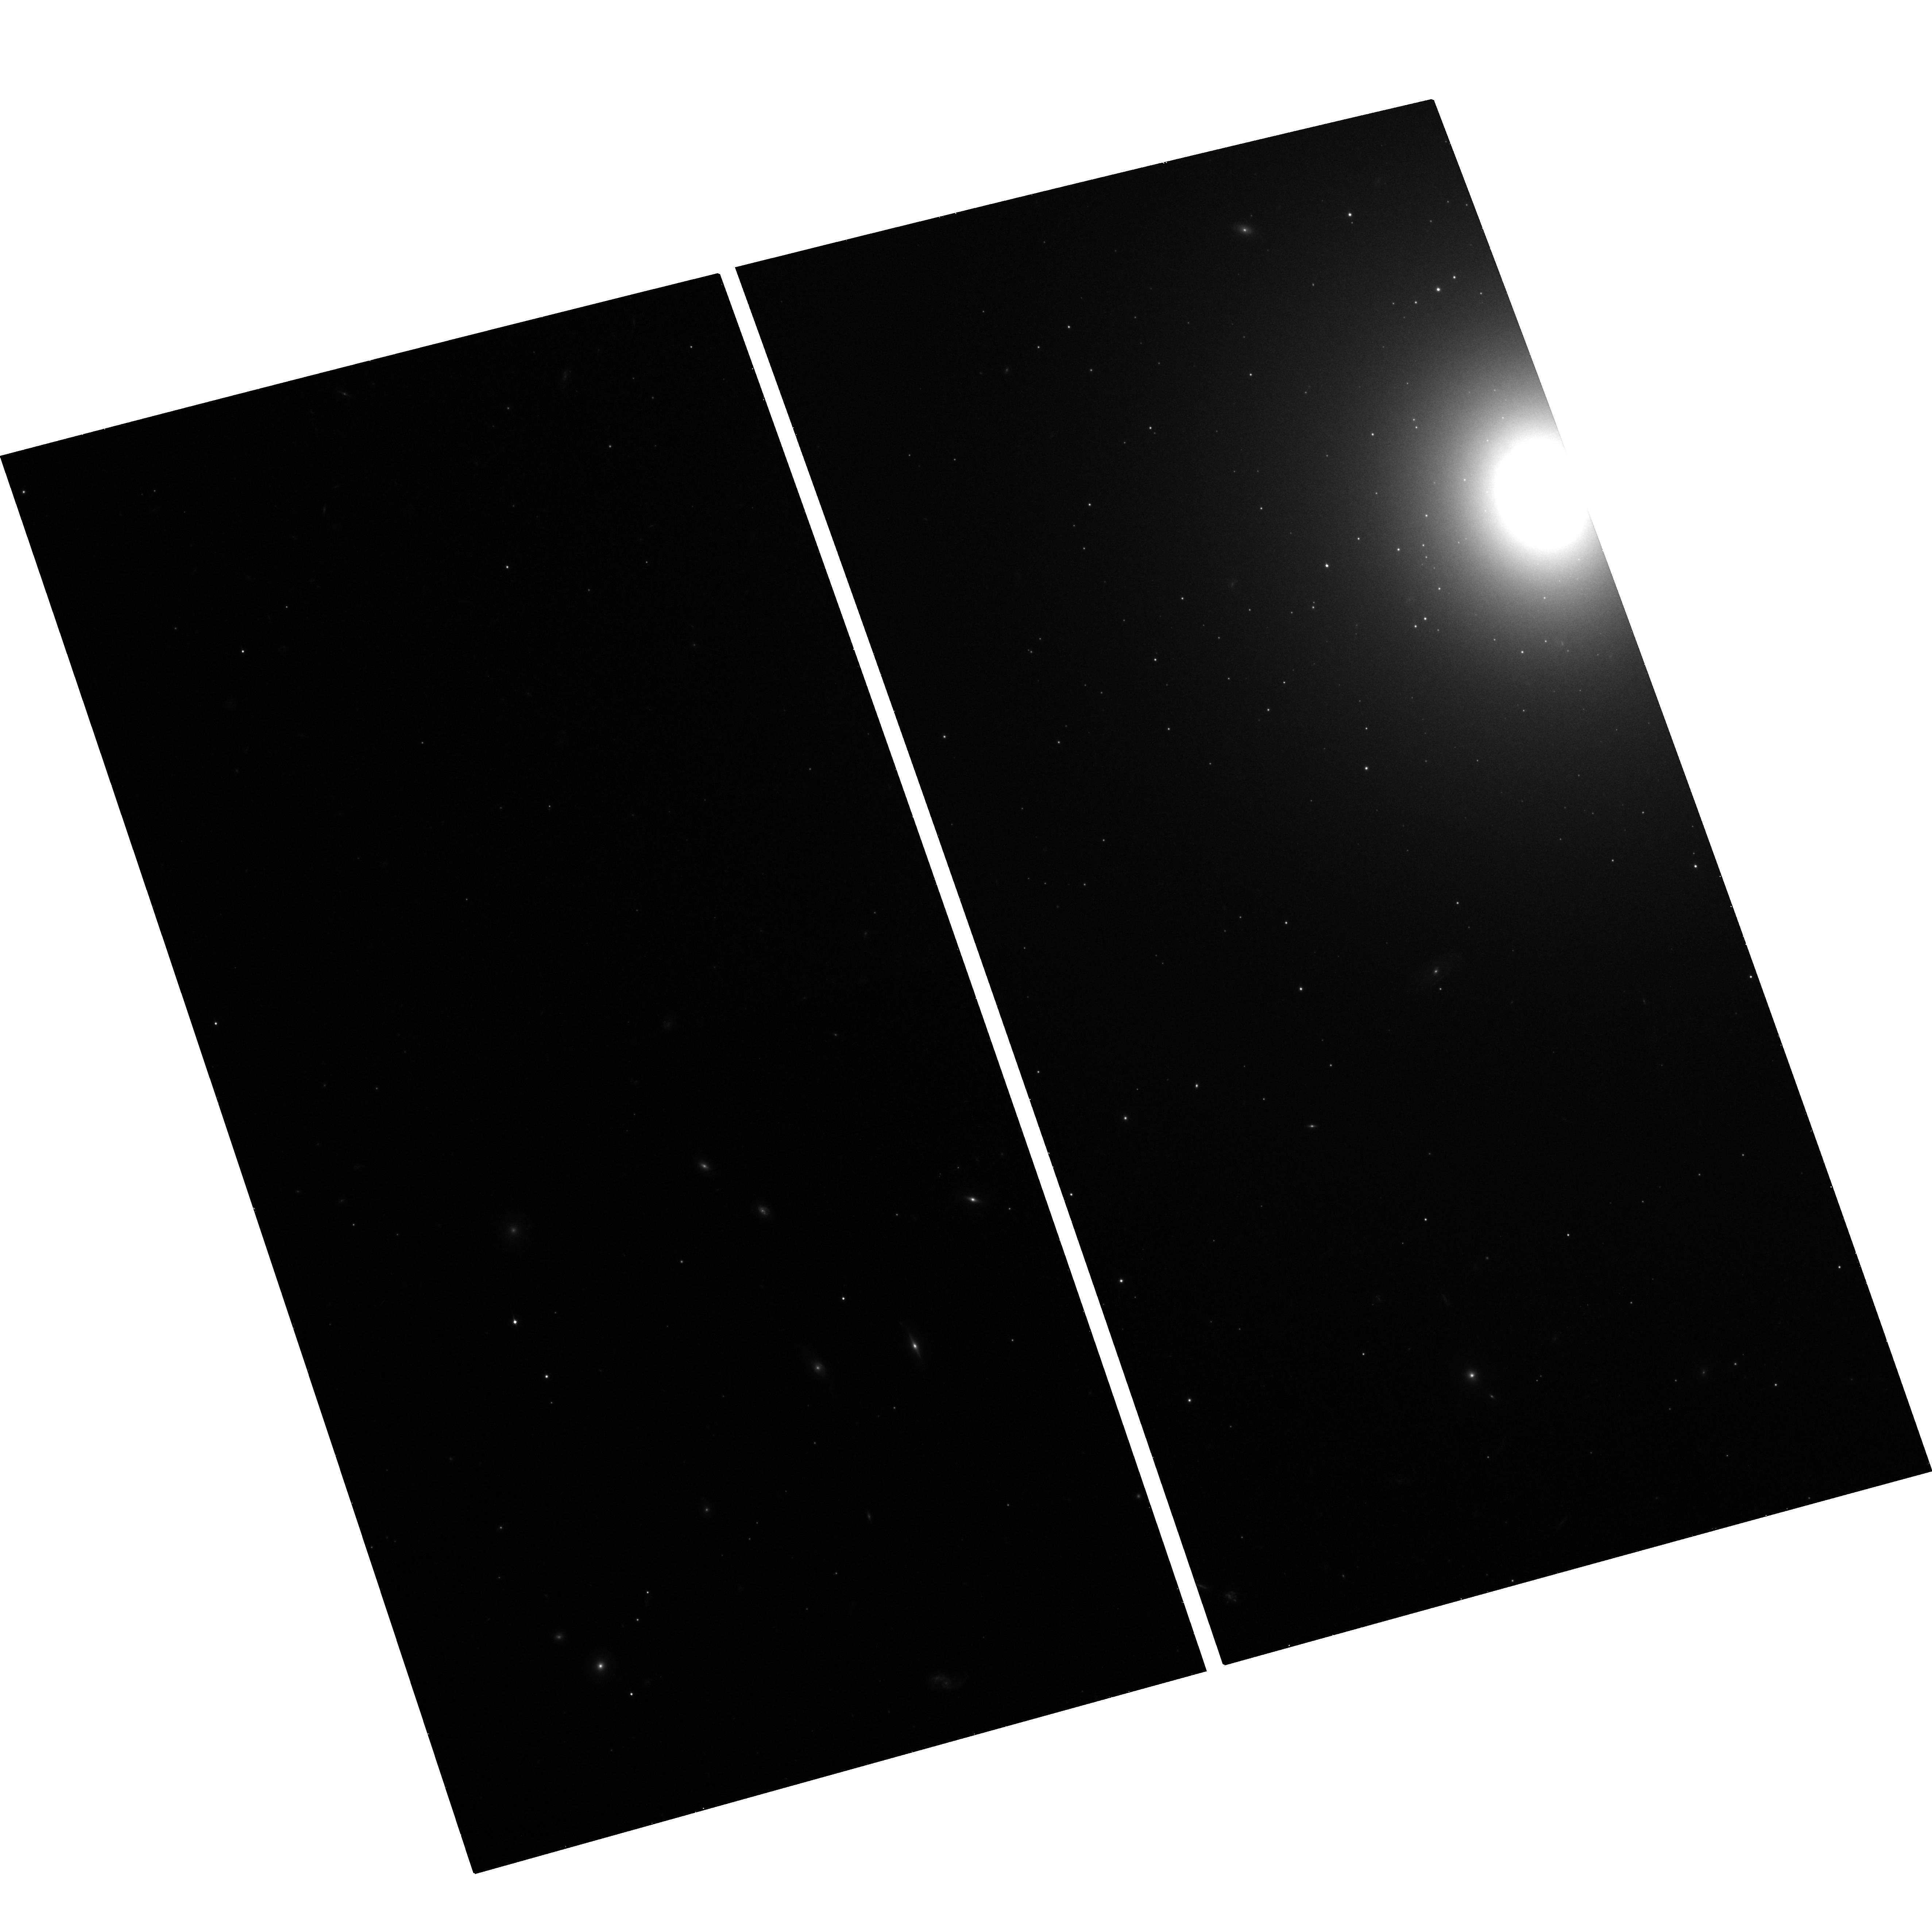
Target: NGC-4278-CENTER-FIELD
Instrument: ACS/WFC
Filter: F850LP
Exposure: 20 min
Observation ID: hst_10835_08_acs_wfc_f850lp_j9nm08

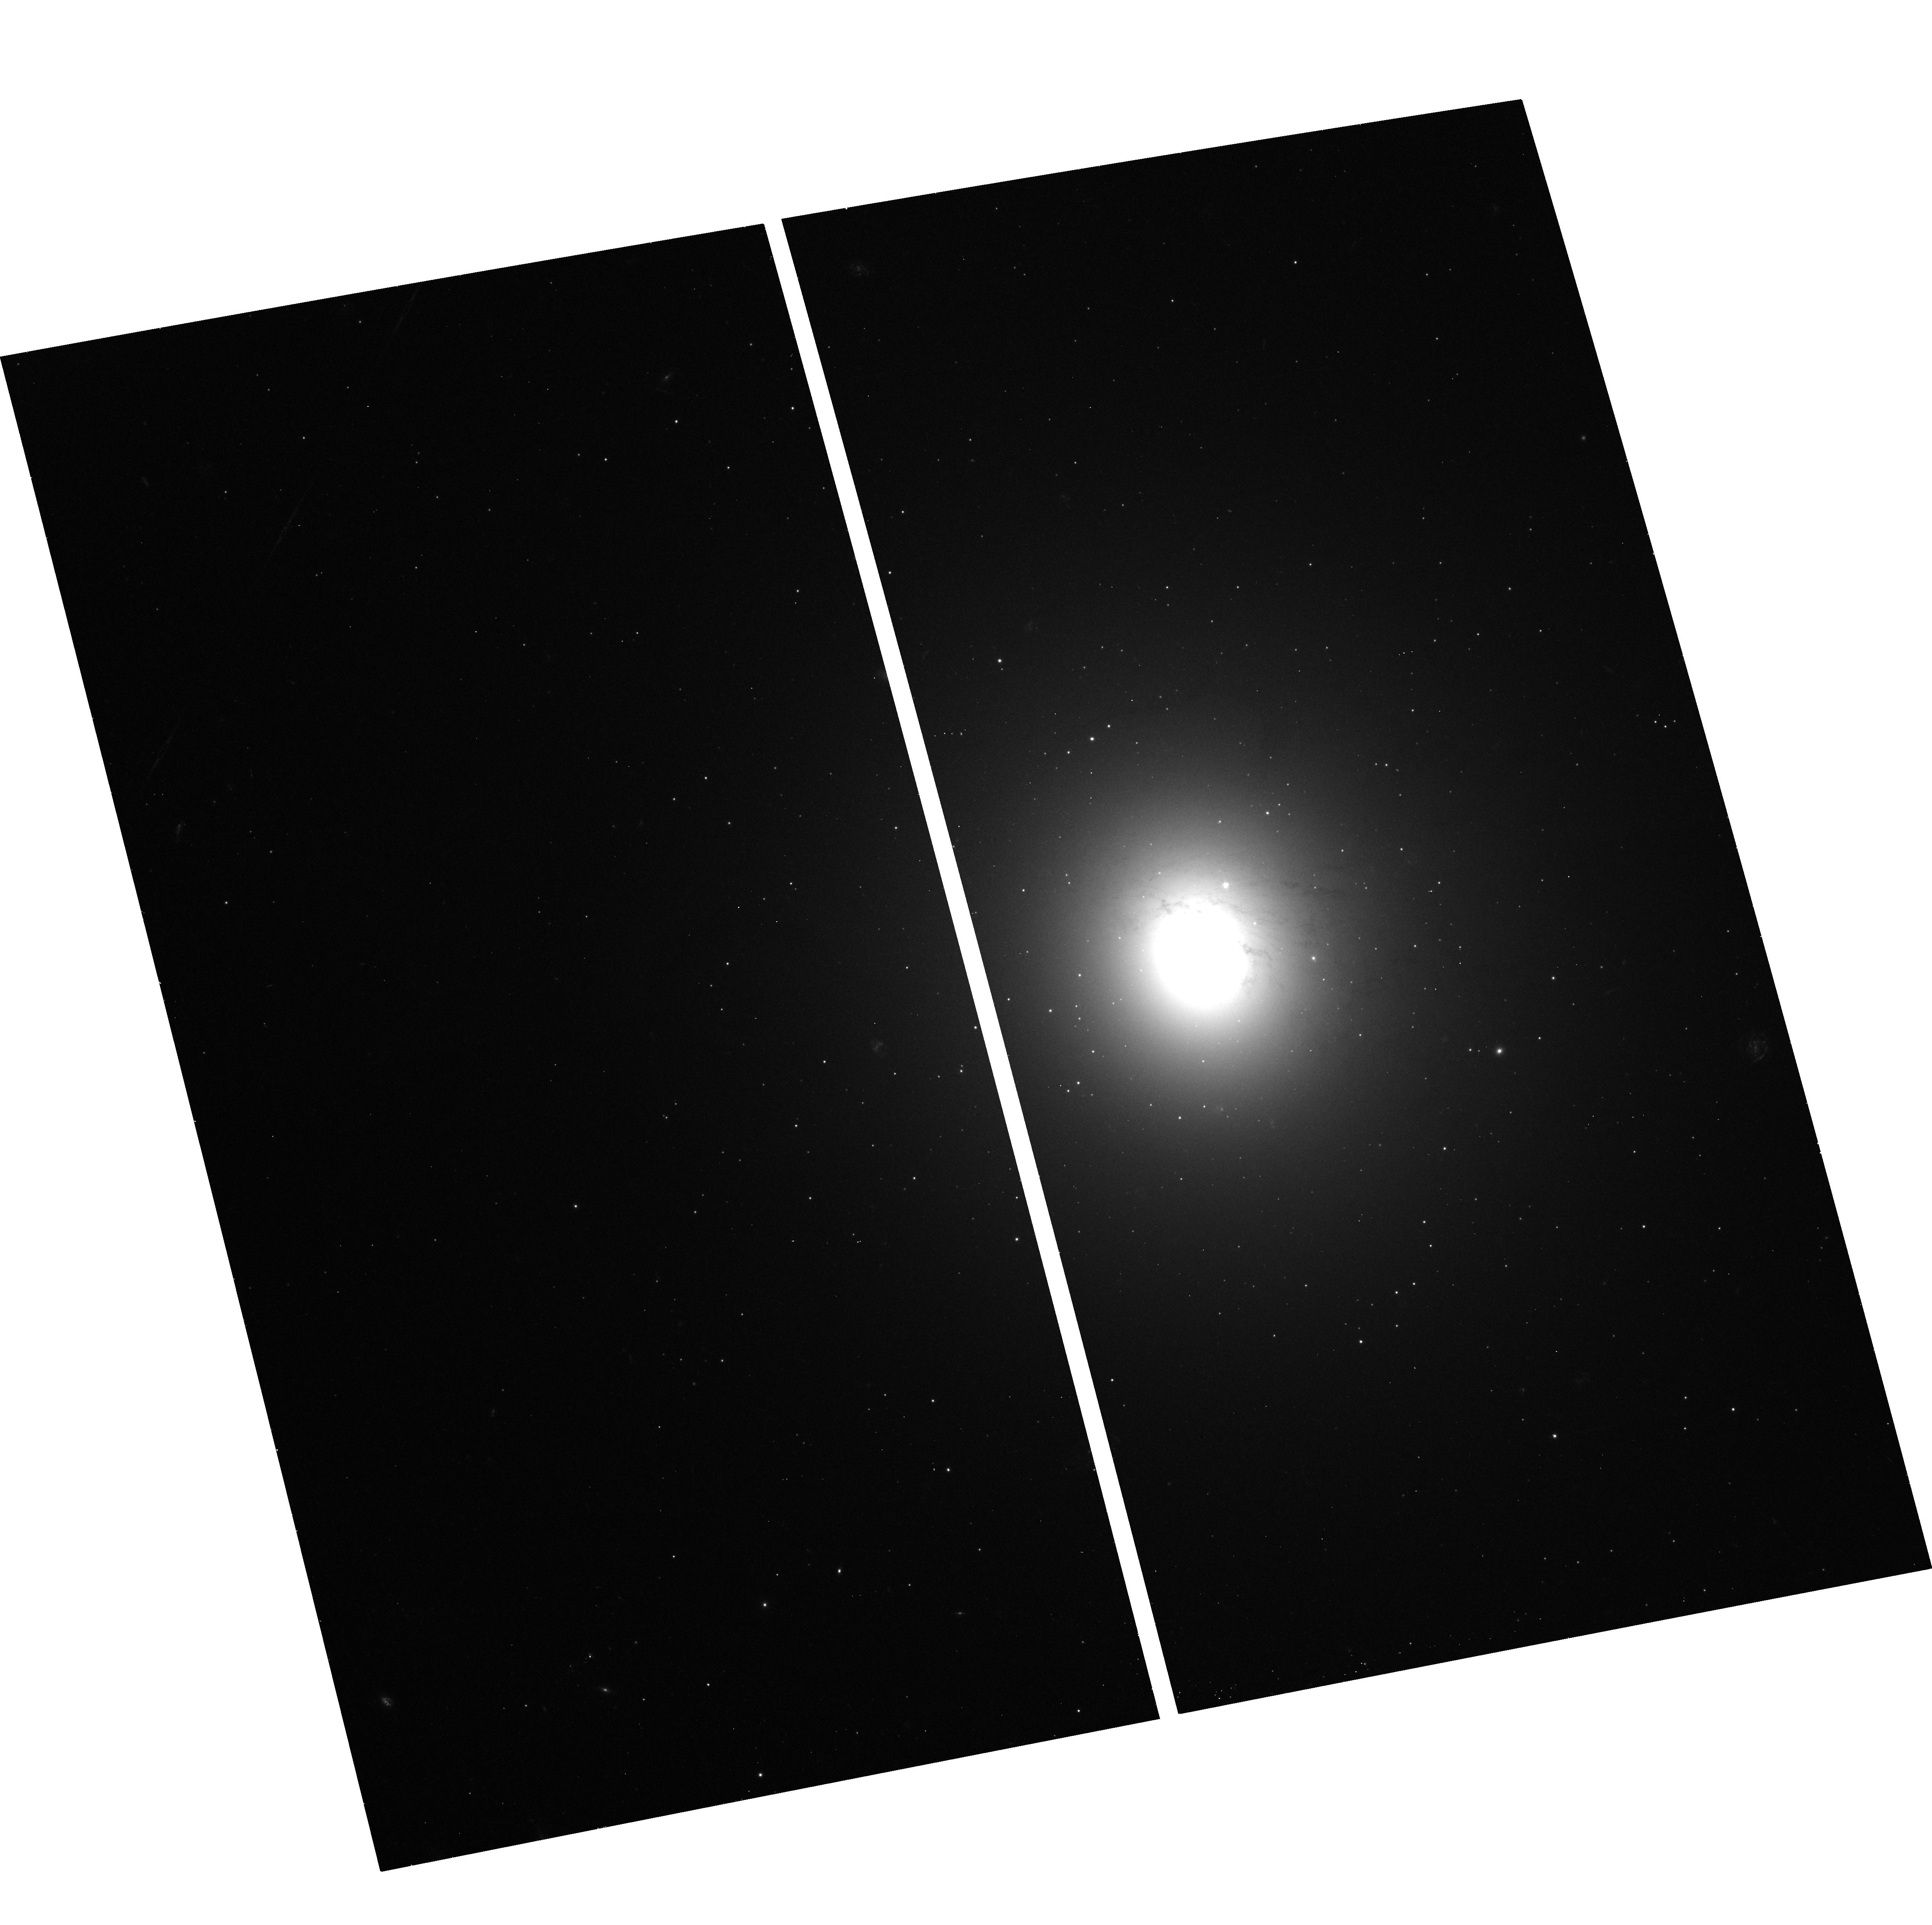
Target: NGC-4278-CENTER-FIELD
Instrument: ACS/WFC
Filter: F475W
Exposure: 11 min
Observation ID: hst_10835_06_acs_wfc_f475w_j9nm06

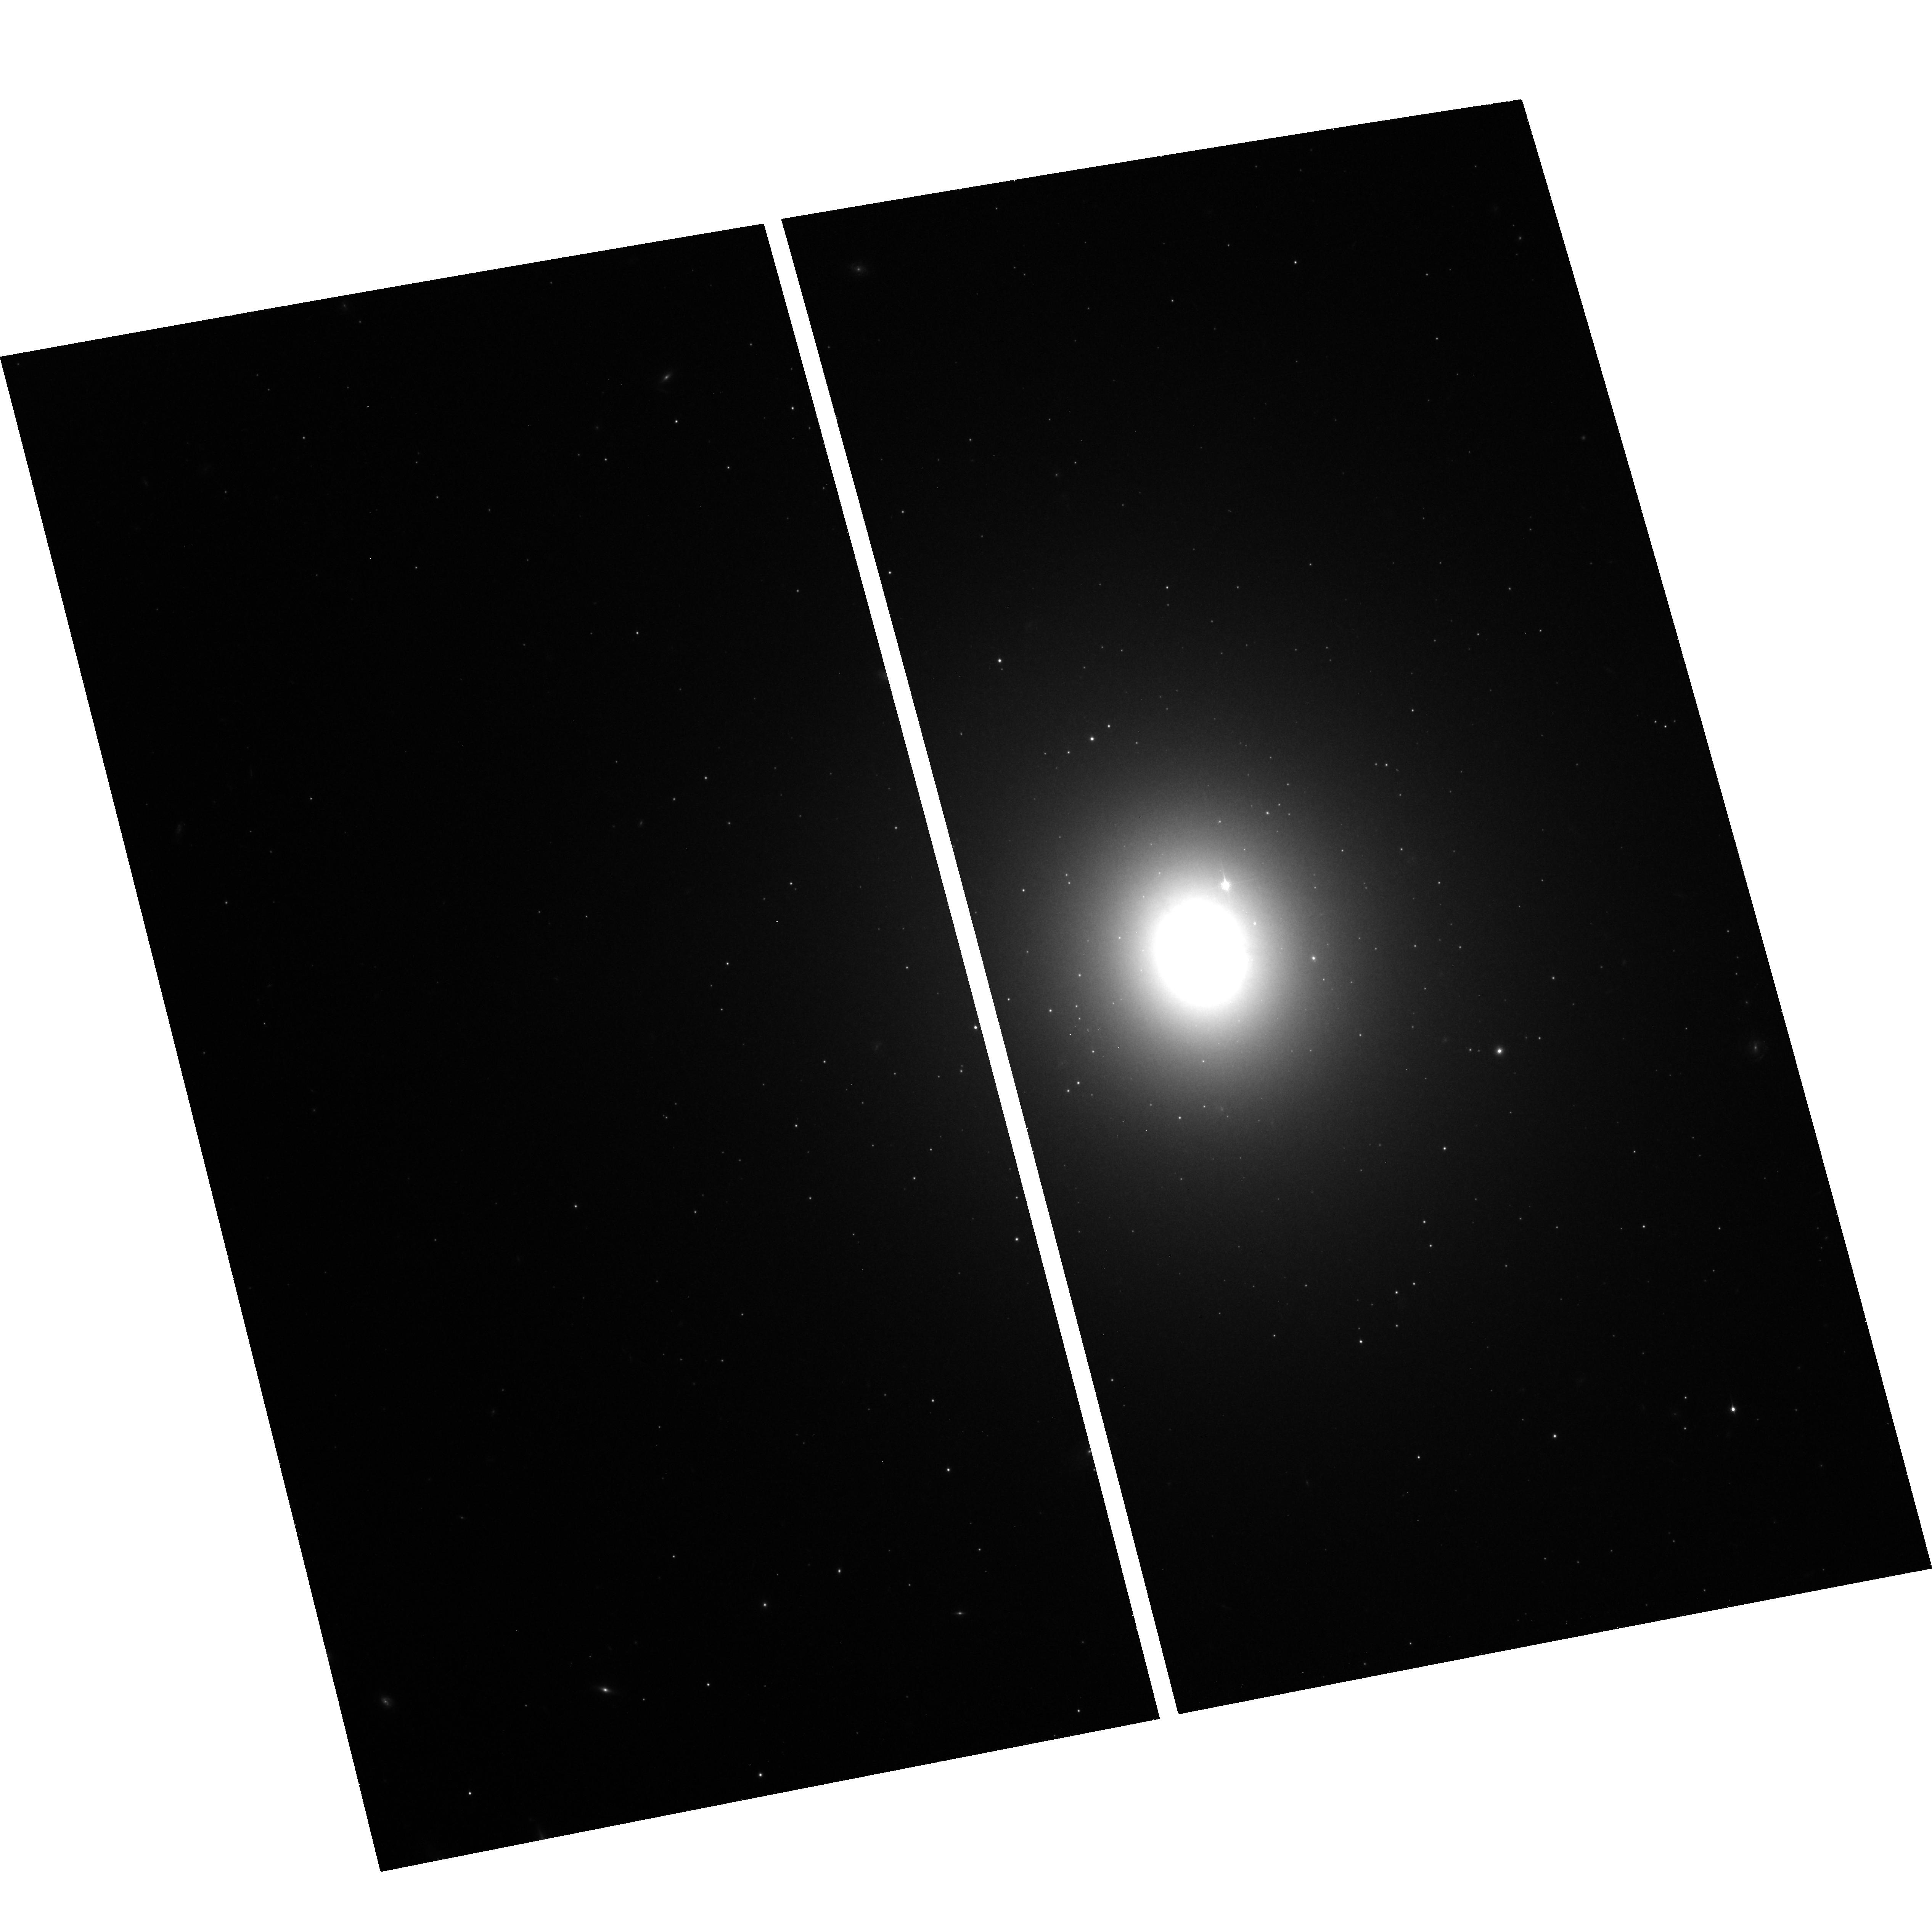
Target: NGC-4278-CENTER-FIELD
Instrument: ACS/WFC
Filter: F850LP
Exposure: 21 min
Observation ID: hst_10835_06_acs_wfc_f850lp_j9nm06

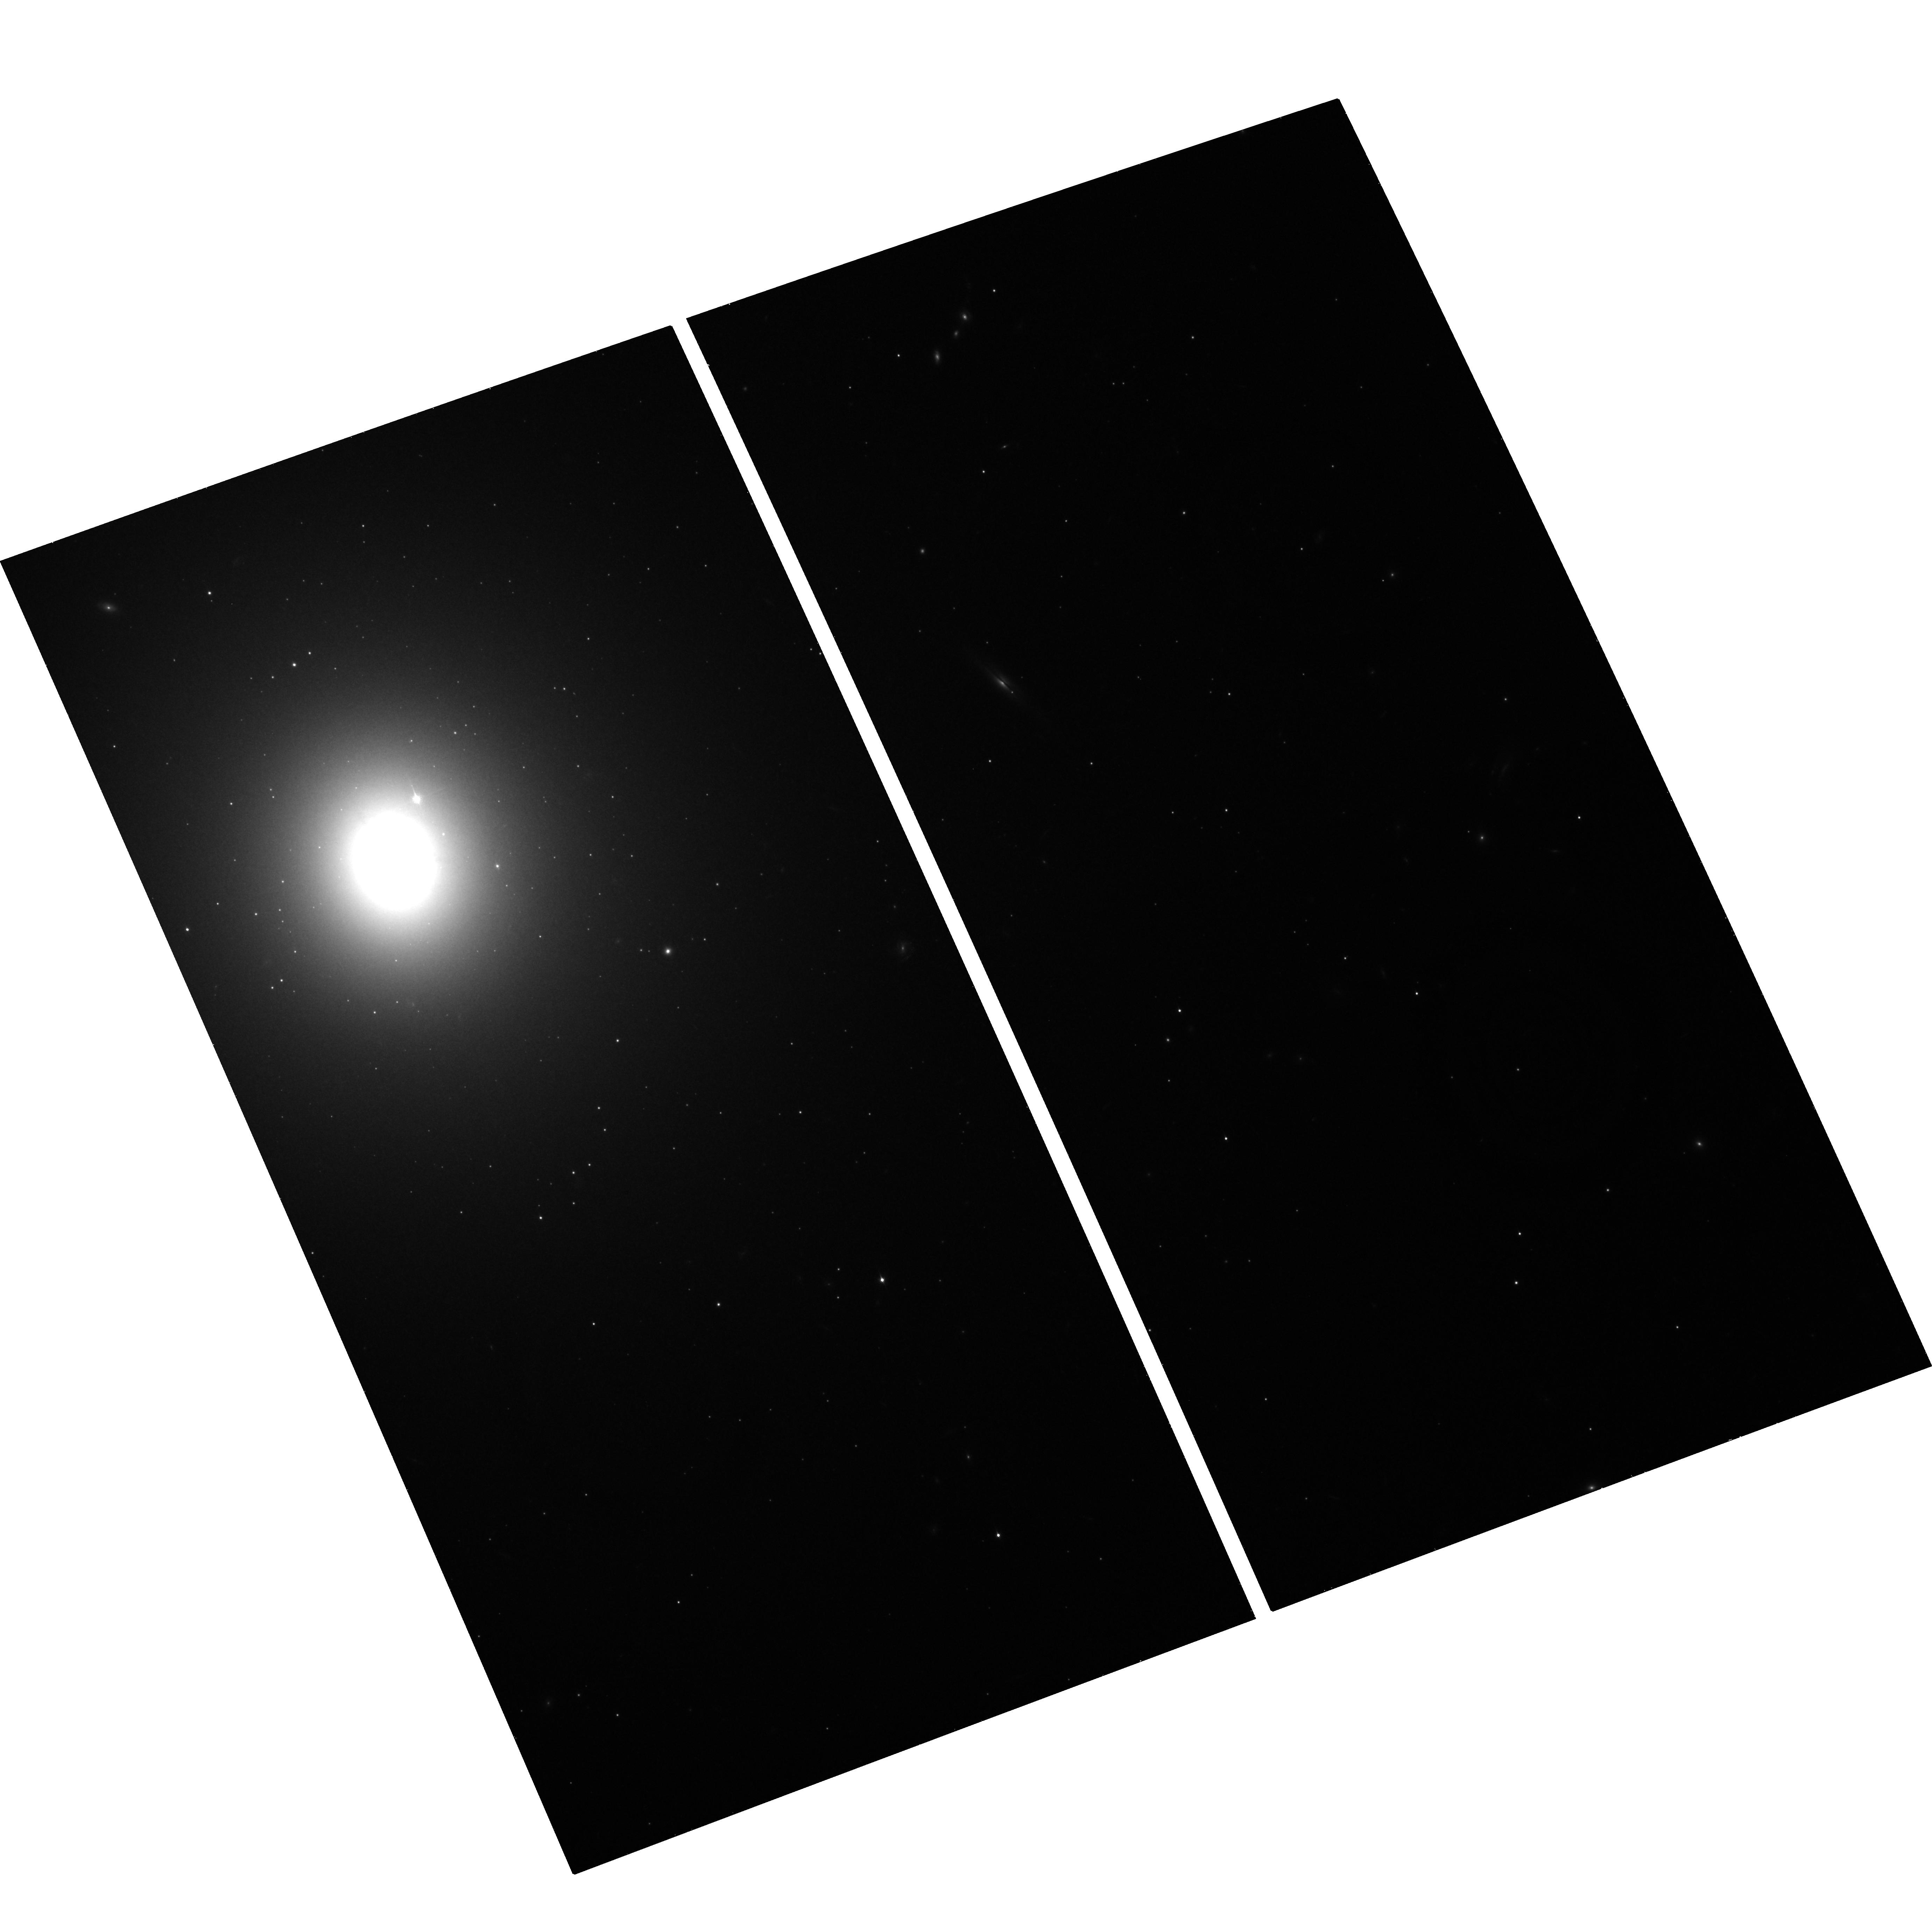
Target: NGC-4278-CENTER-FIELD
Instrument: ACS/WFC
Filter: F850LP
Exposure: 20 min
Observation ID: hst_10835_07_acs_wfc_f850lp_j9nm07

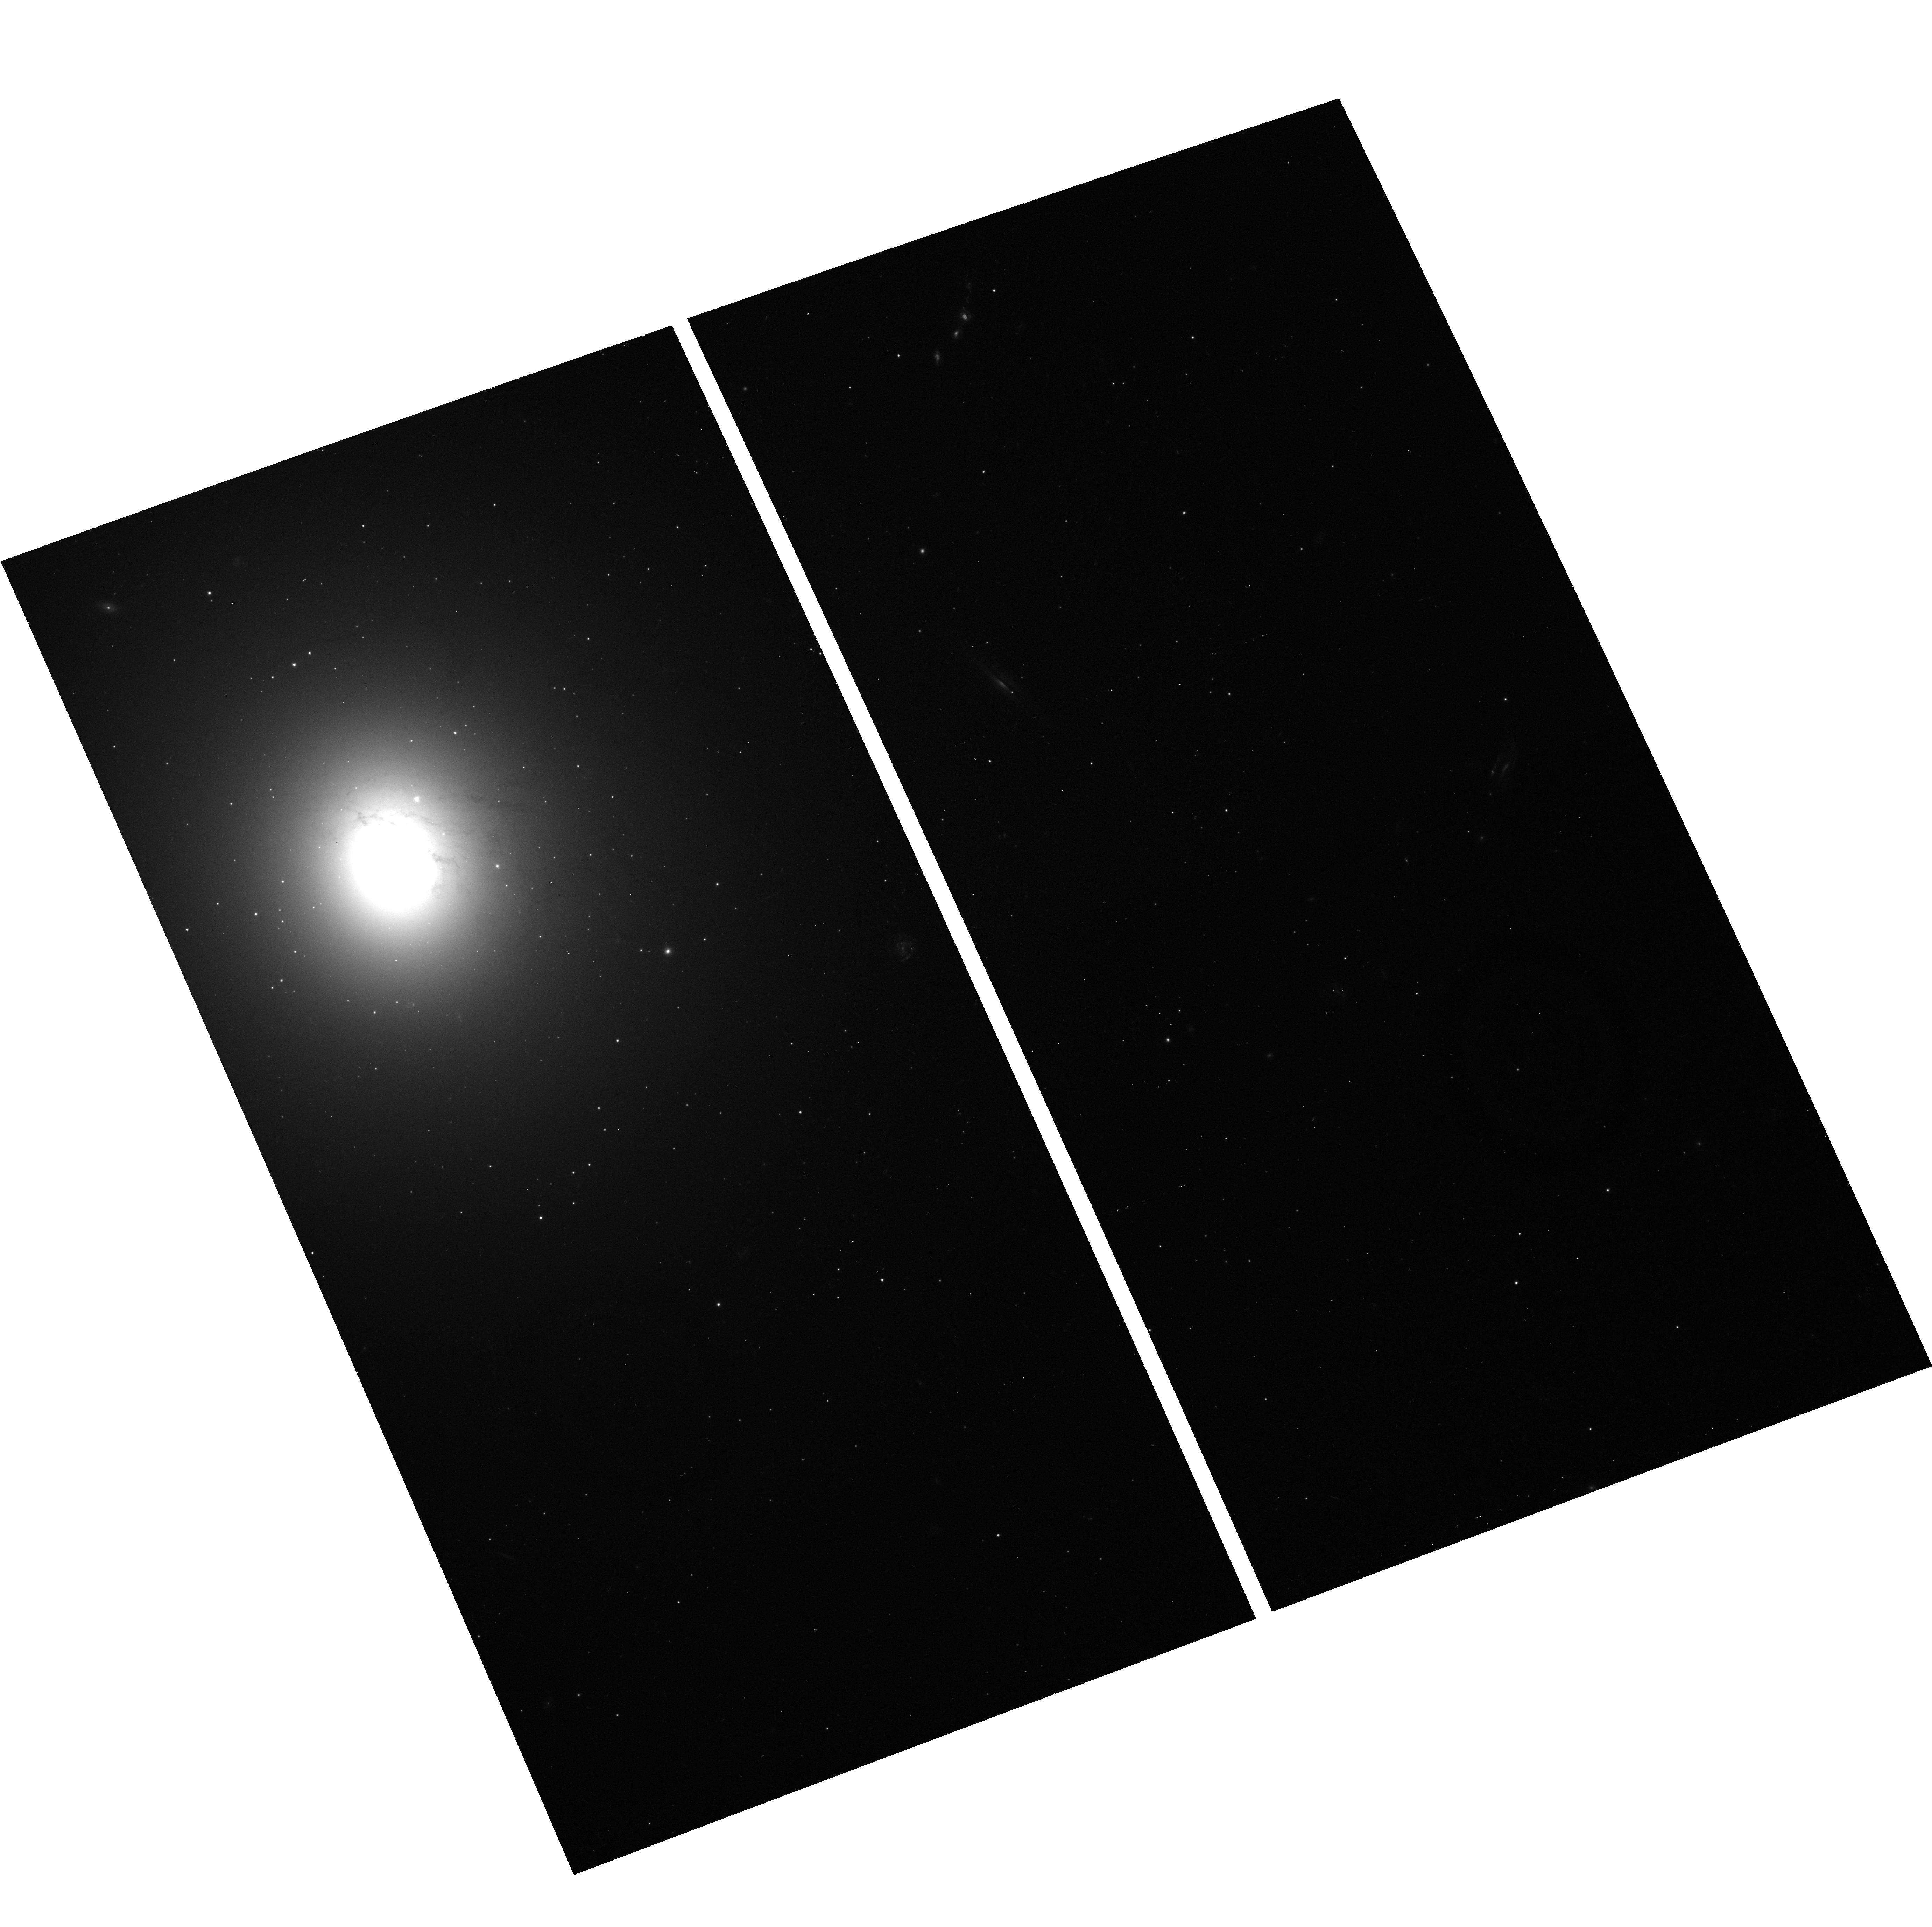
Target: NGC-4278-CENTER-FIELD
Instrument: ACS/WFC
Filter: F475W
Exposure: 12 min
Observation ID: hst_10835_07_acs_wfc_f475w_j9nm07

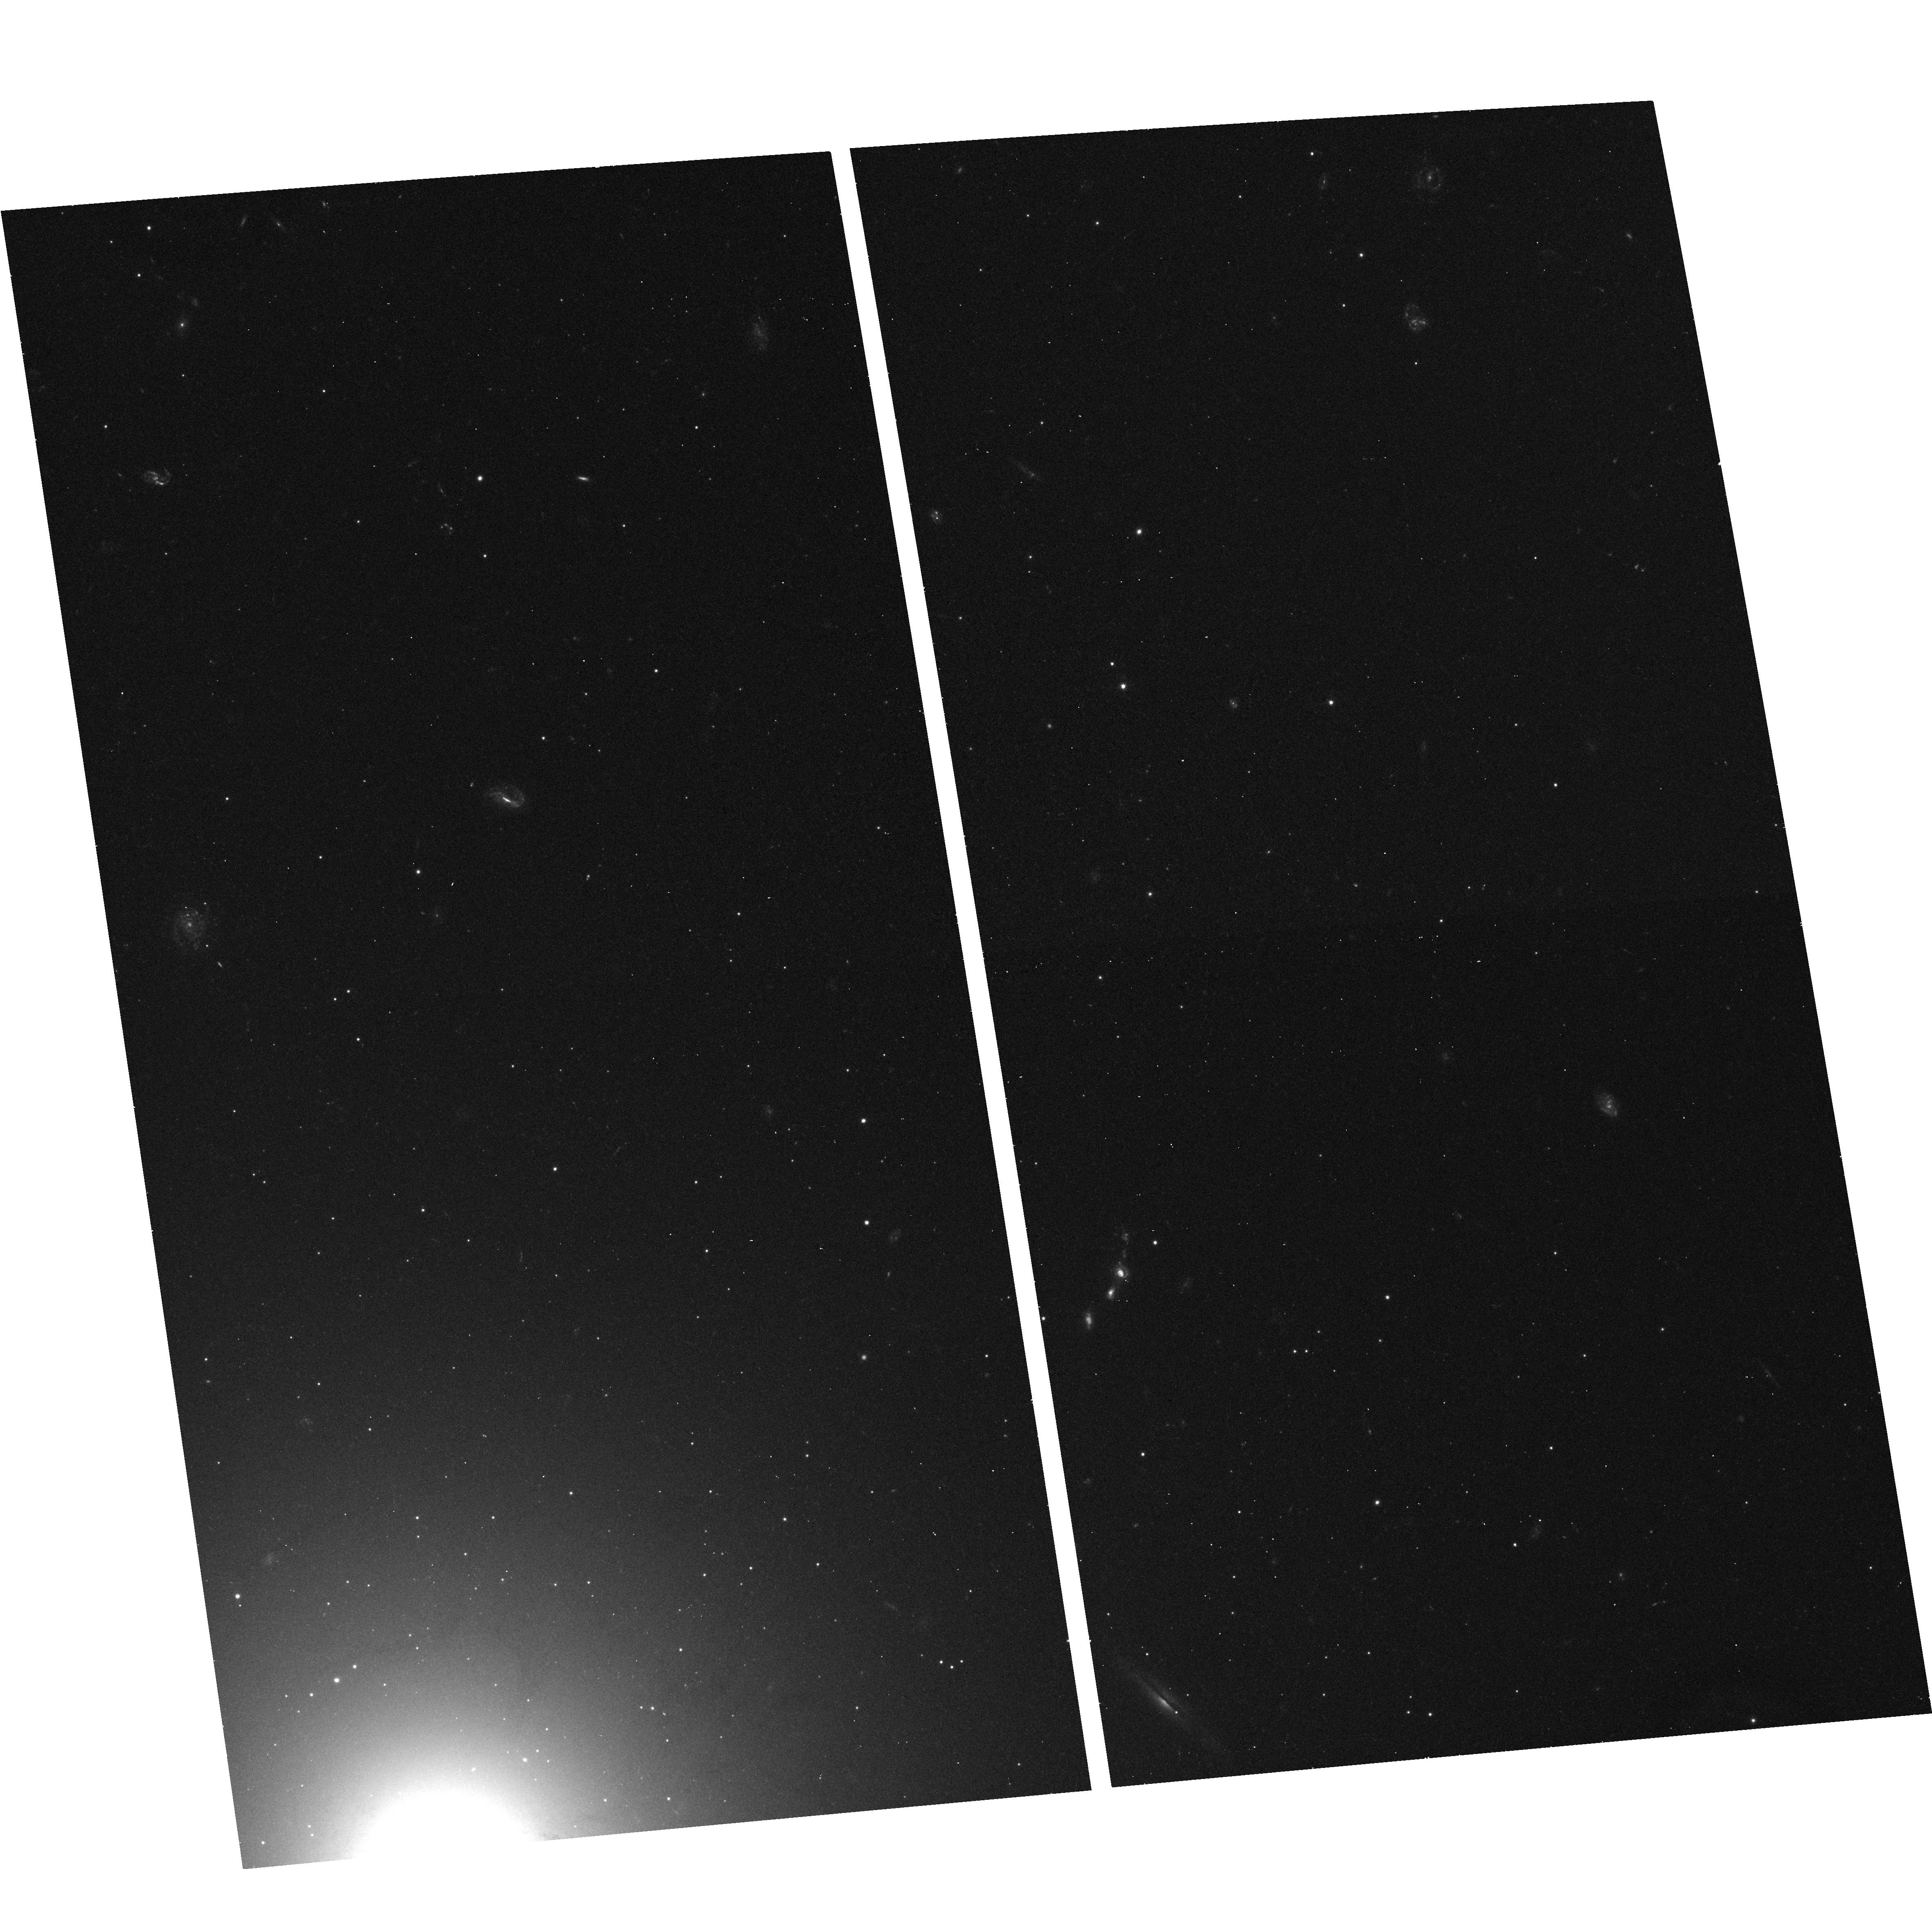
Target: NGC-4278-CENTER-FIELD
Instrument: ACS/WFC
Filter: F475W
Exposure: 12 min
Observation ID: hst_10835_10_acs_wfc_f475w_j9nm10

Probing The Globular Cluster / Low Mass X-ray Binary Connection in Early-type Galaxies At Low X-ray Luminosities (PI: Sivakoff, Gregory R.)

Combined high-resolution imaging from Hubble and Chandra (CXO) has revolutionized our understanding of extragalactic low-mass X-ray binaries (LMXBs) and globular clusters (GCs), yet their connection in early-type galaxies has remained unstudied at the luminosities of the Galactic LMXBs in GCs. NGC 4278 and 3379 will be the first two prototypical elliptical galaxies with deep CXO observations enabling the study of LMXBs at lower luminosities. We propose mosaic ACS observations of both galaxies (5 fields per galaxy) that will provide the most comprehensive view into the connection between GCs and LMXBs in early-type galaxies. We will detect ~860 and ~270 GCs in all of NGC 4278 and NGC 3379, respectively. These two galaxies will have among the greatest number of detected GC-LMXBs to date (~130 & 50) and will include the faintest GC-LMXBs in a normal early-type galaxy. We will measure the fraction of GCs which contain LMXBs, as a function of X-ray luminosity, galactocentric distance, color, and GC half-light radius. Using the radial profiles of optical light, GCs, and LMXBs, we will determine the percentage of field LMXBs which may have originated in GCs. We will use the measured GC properties over the entire extent of both galaxies to constrain theories of GC formation and evolution.